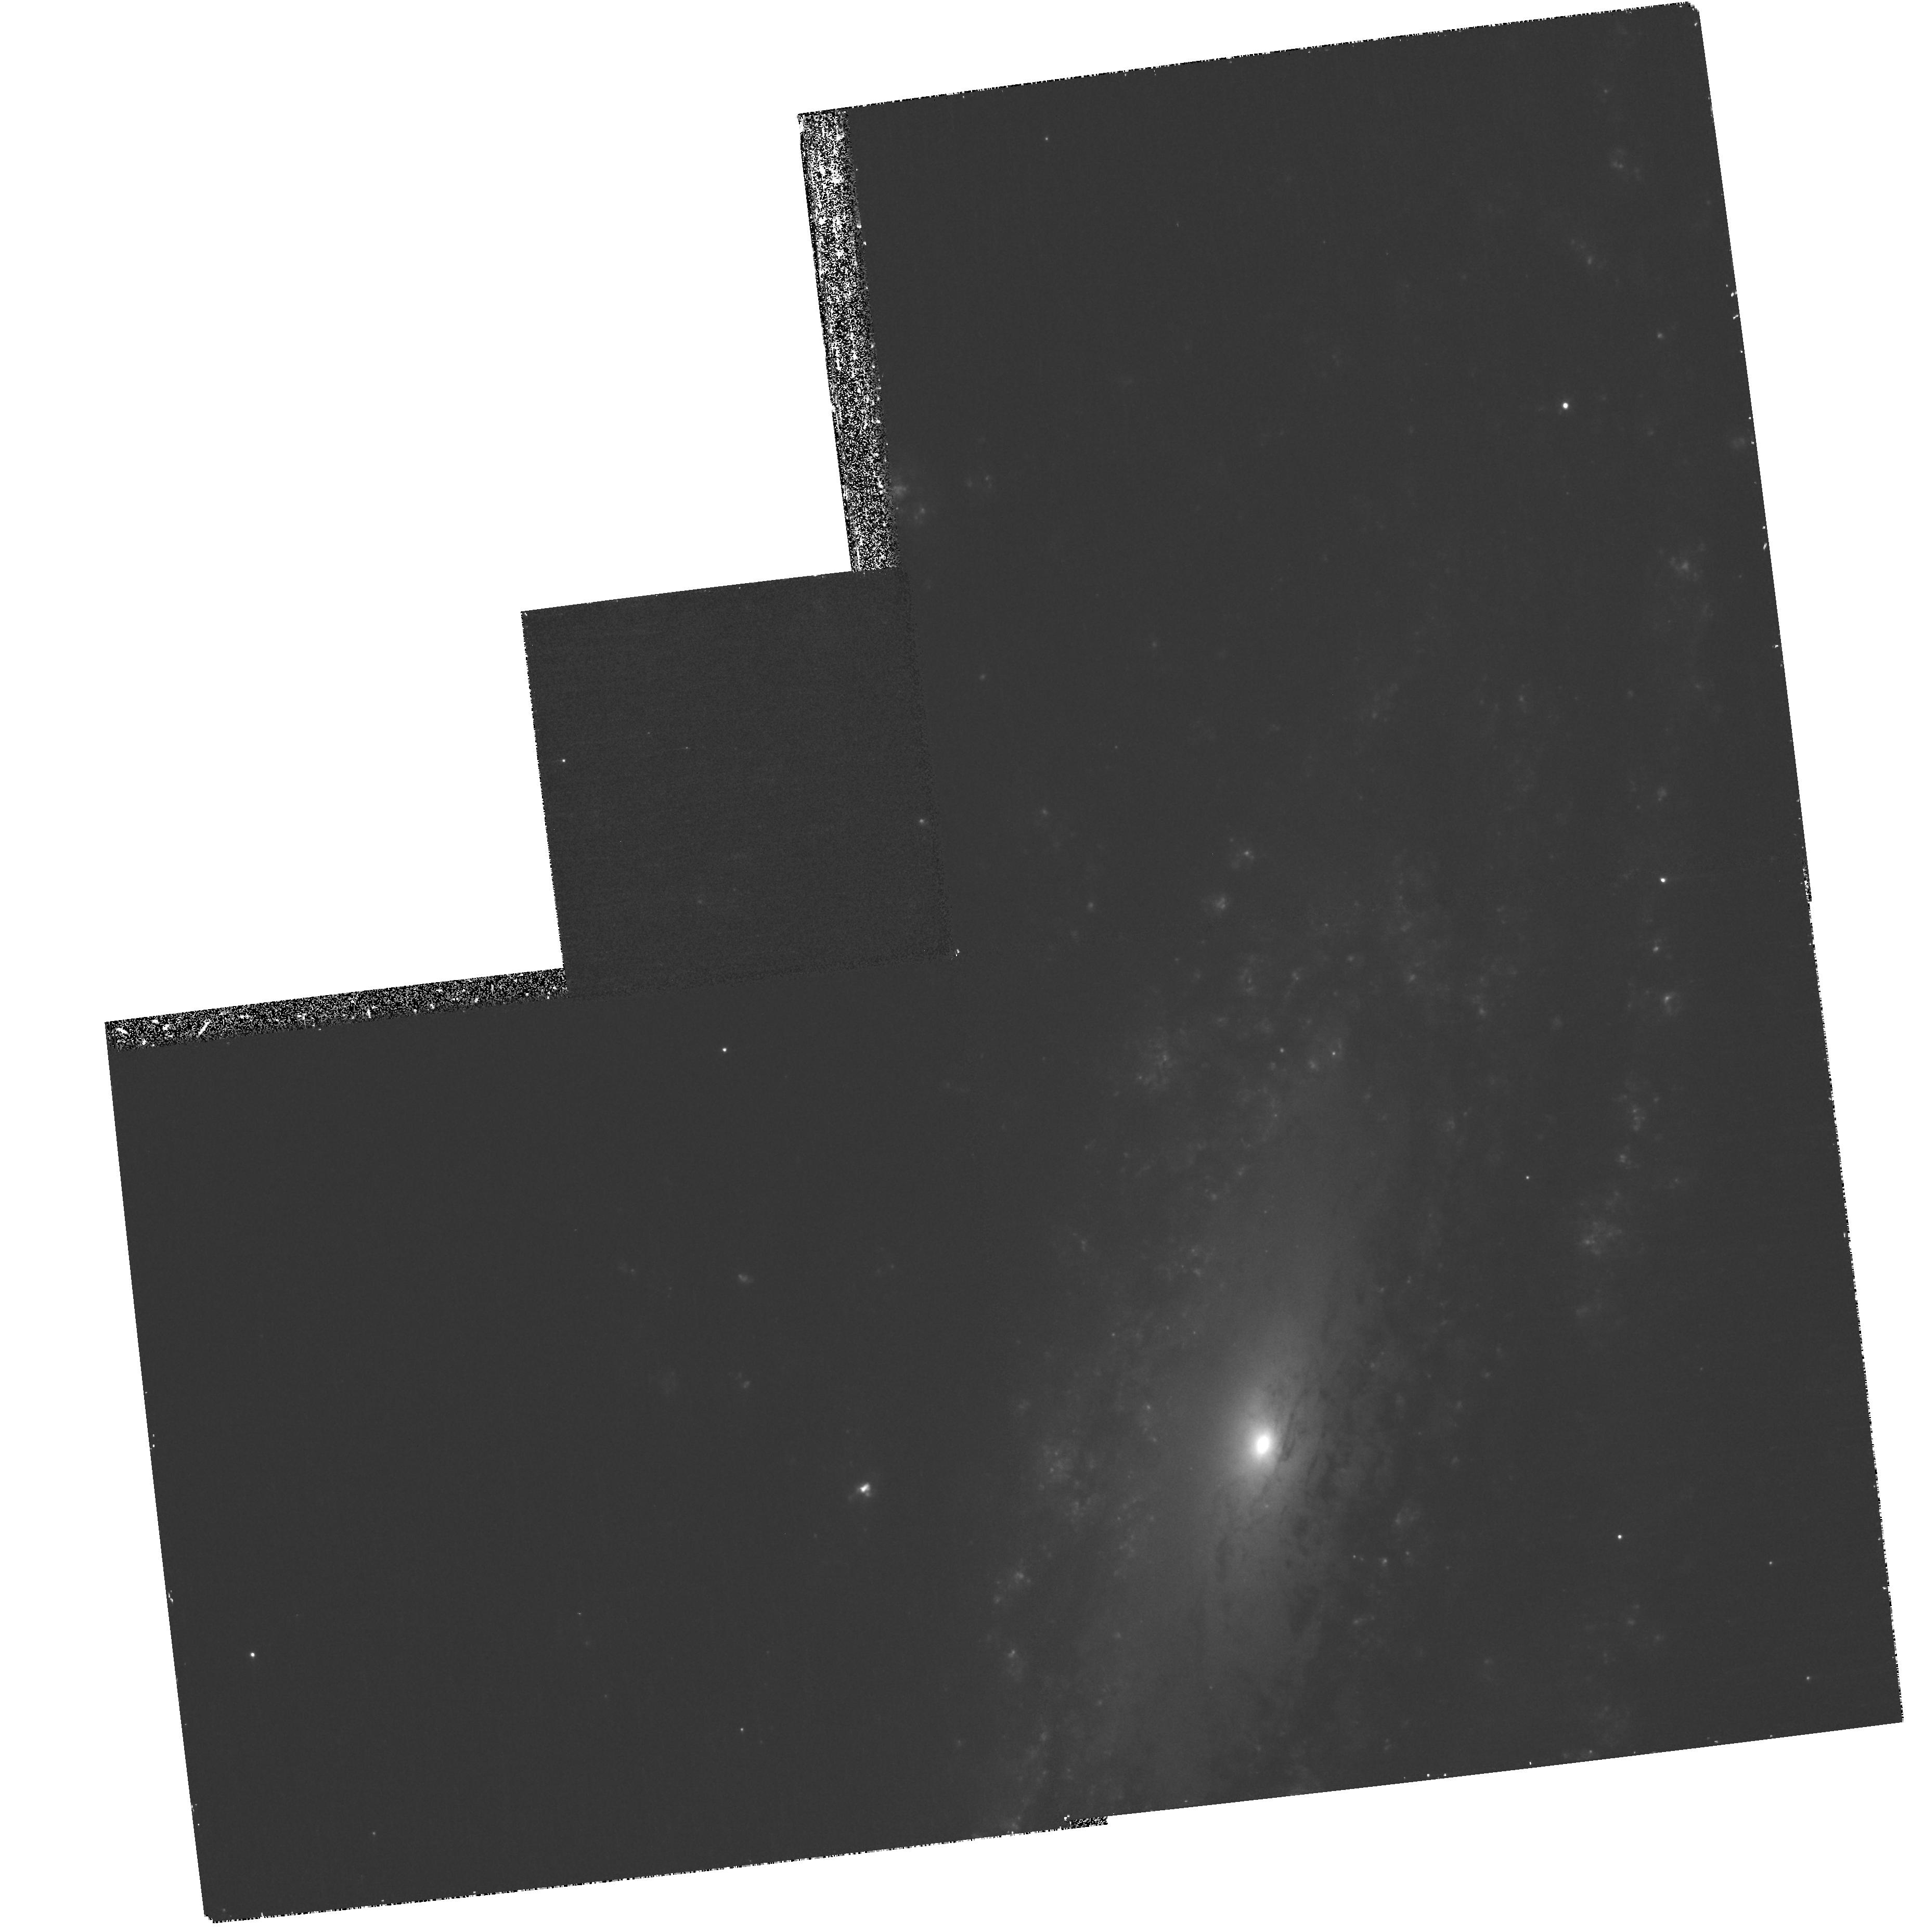
Target: NGC7331-POS2. Instrument: WFPC2/PC. Filter: F658N. Exposure: 30 min. Observation ID: hst_11966_39_wfpc2_pc_f658n_ub9u39

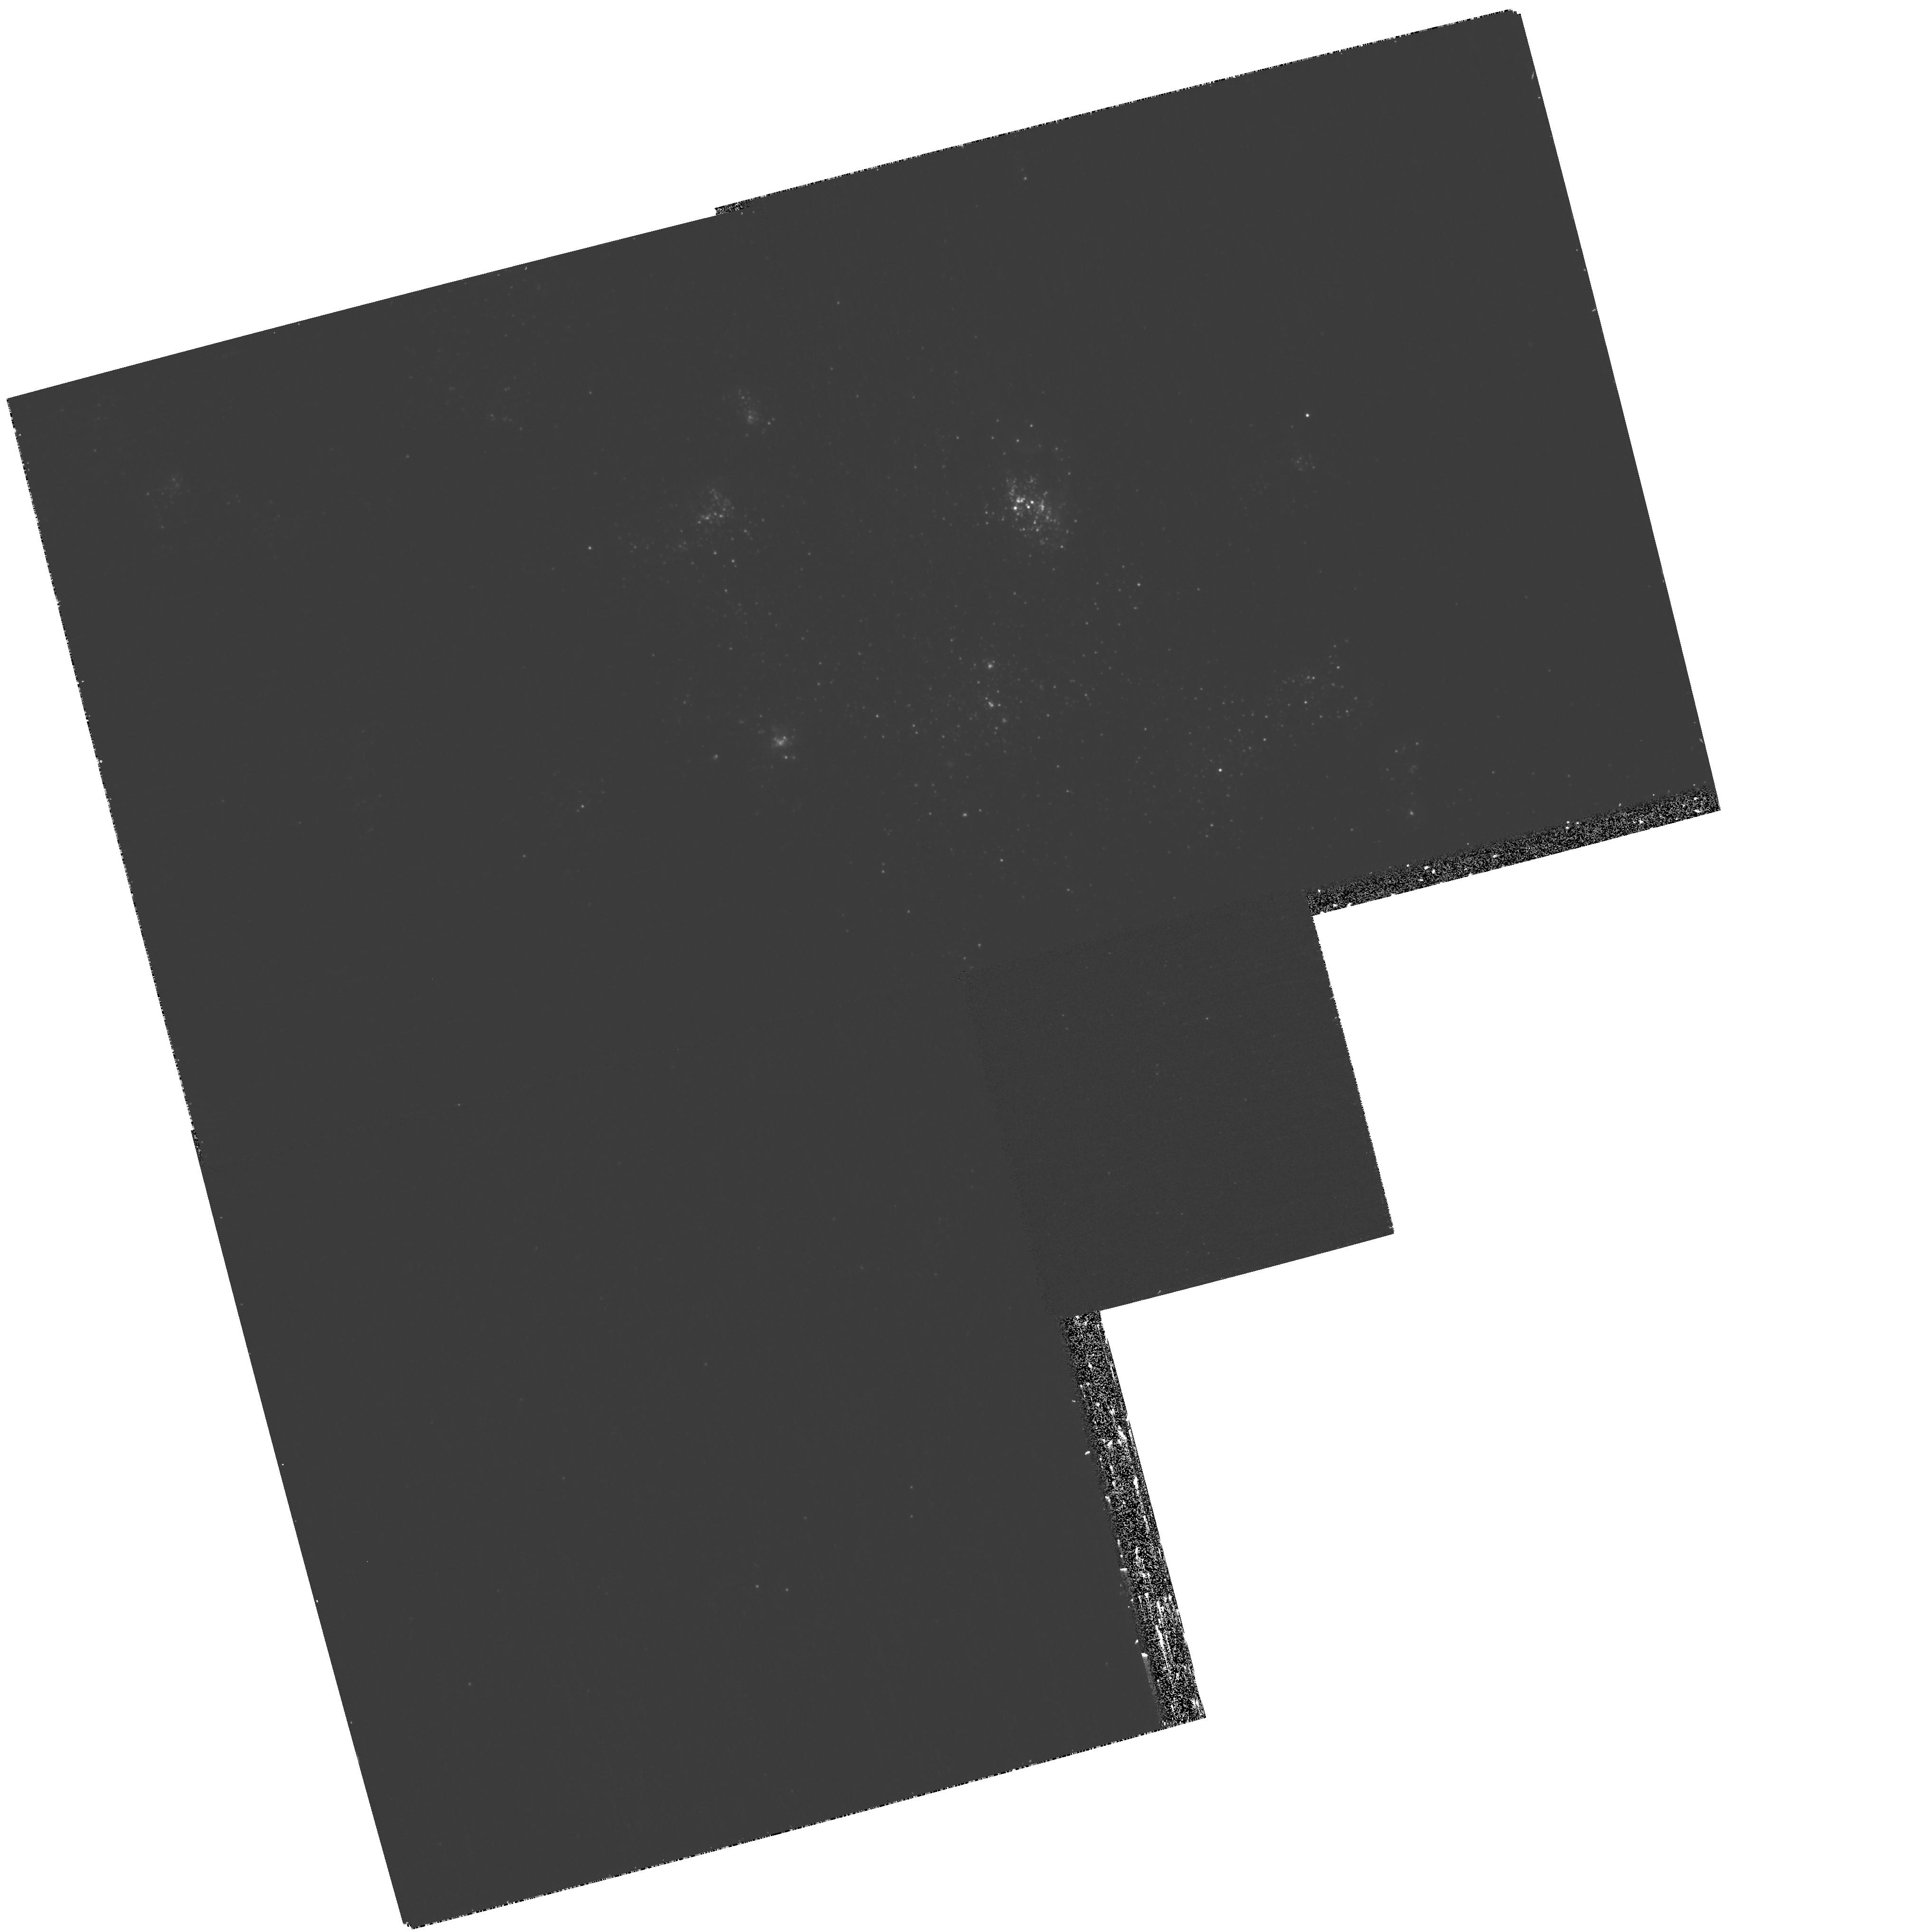
Target: IC2574-POS-B. Instrument: WFPC2/PC. Filter: F336W. Exposure: 35 min. Observation ID: hst_11966_42_wfpc2_pc_f336w_ub9u42

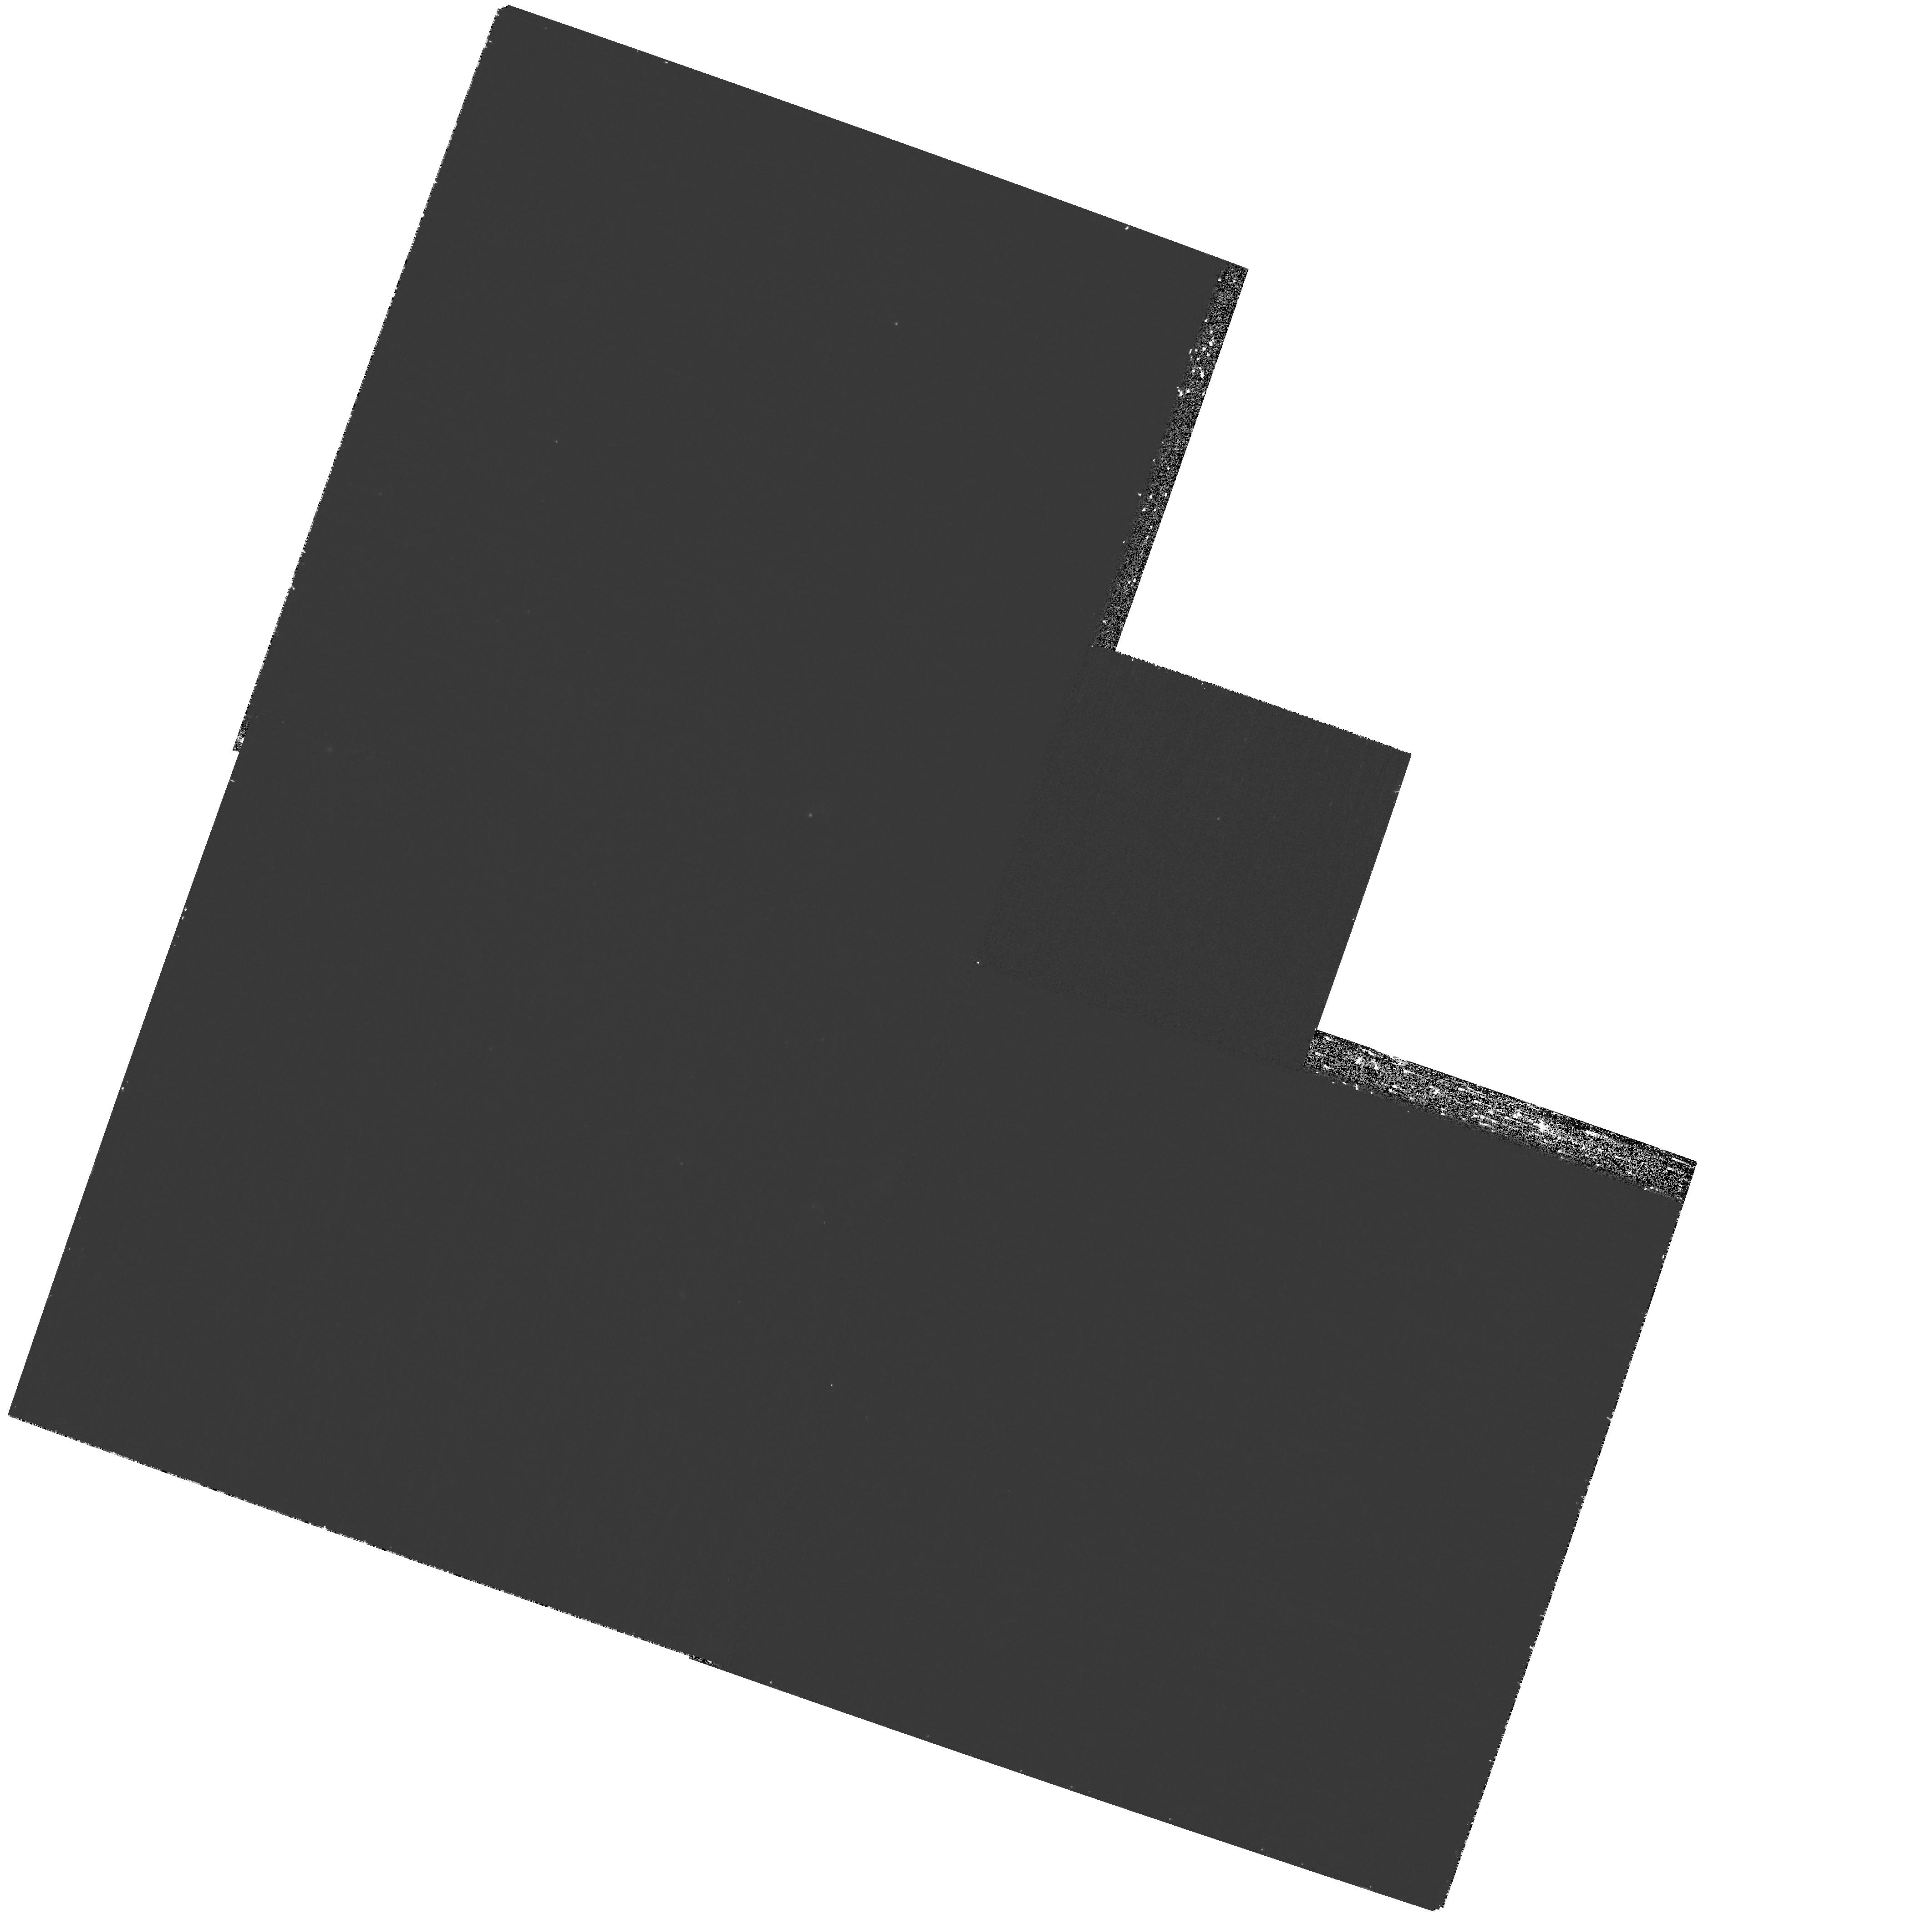
Target: DDO154. Instrument: WFPC2/PC. Filter: F656N. Exposure: 30 min. Observation ID: hst_11966_01_wfpc2_pc_f656n_ub9u01

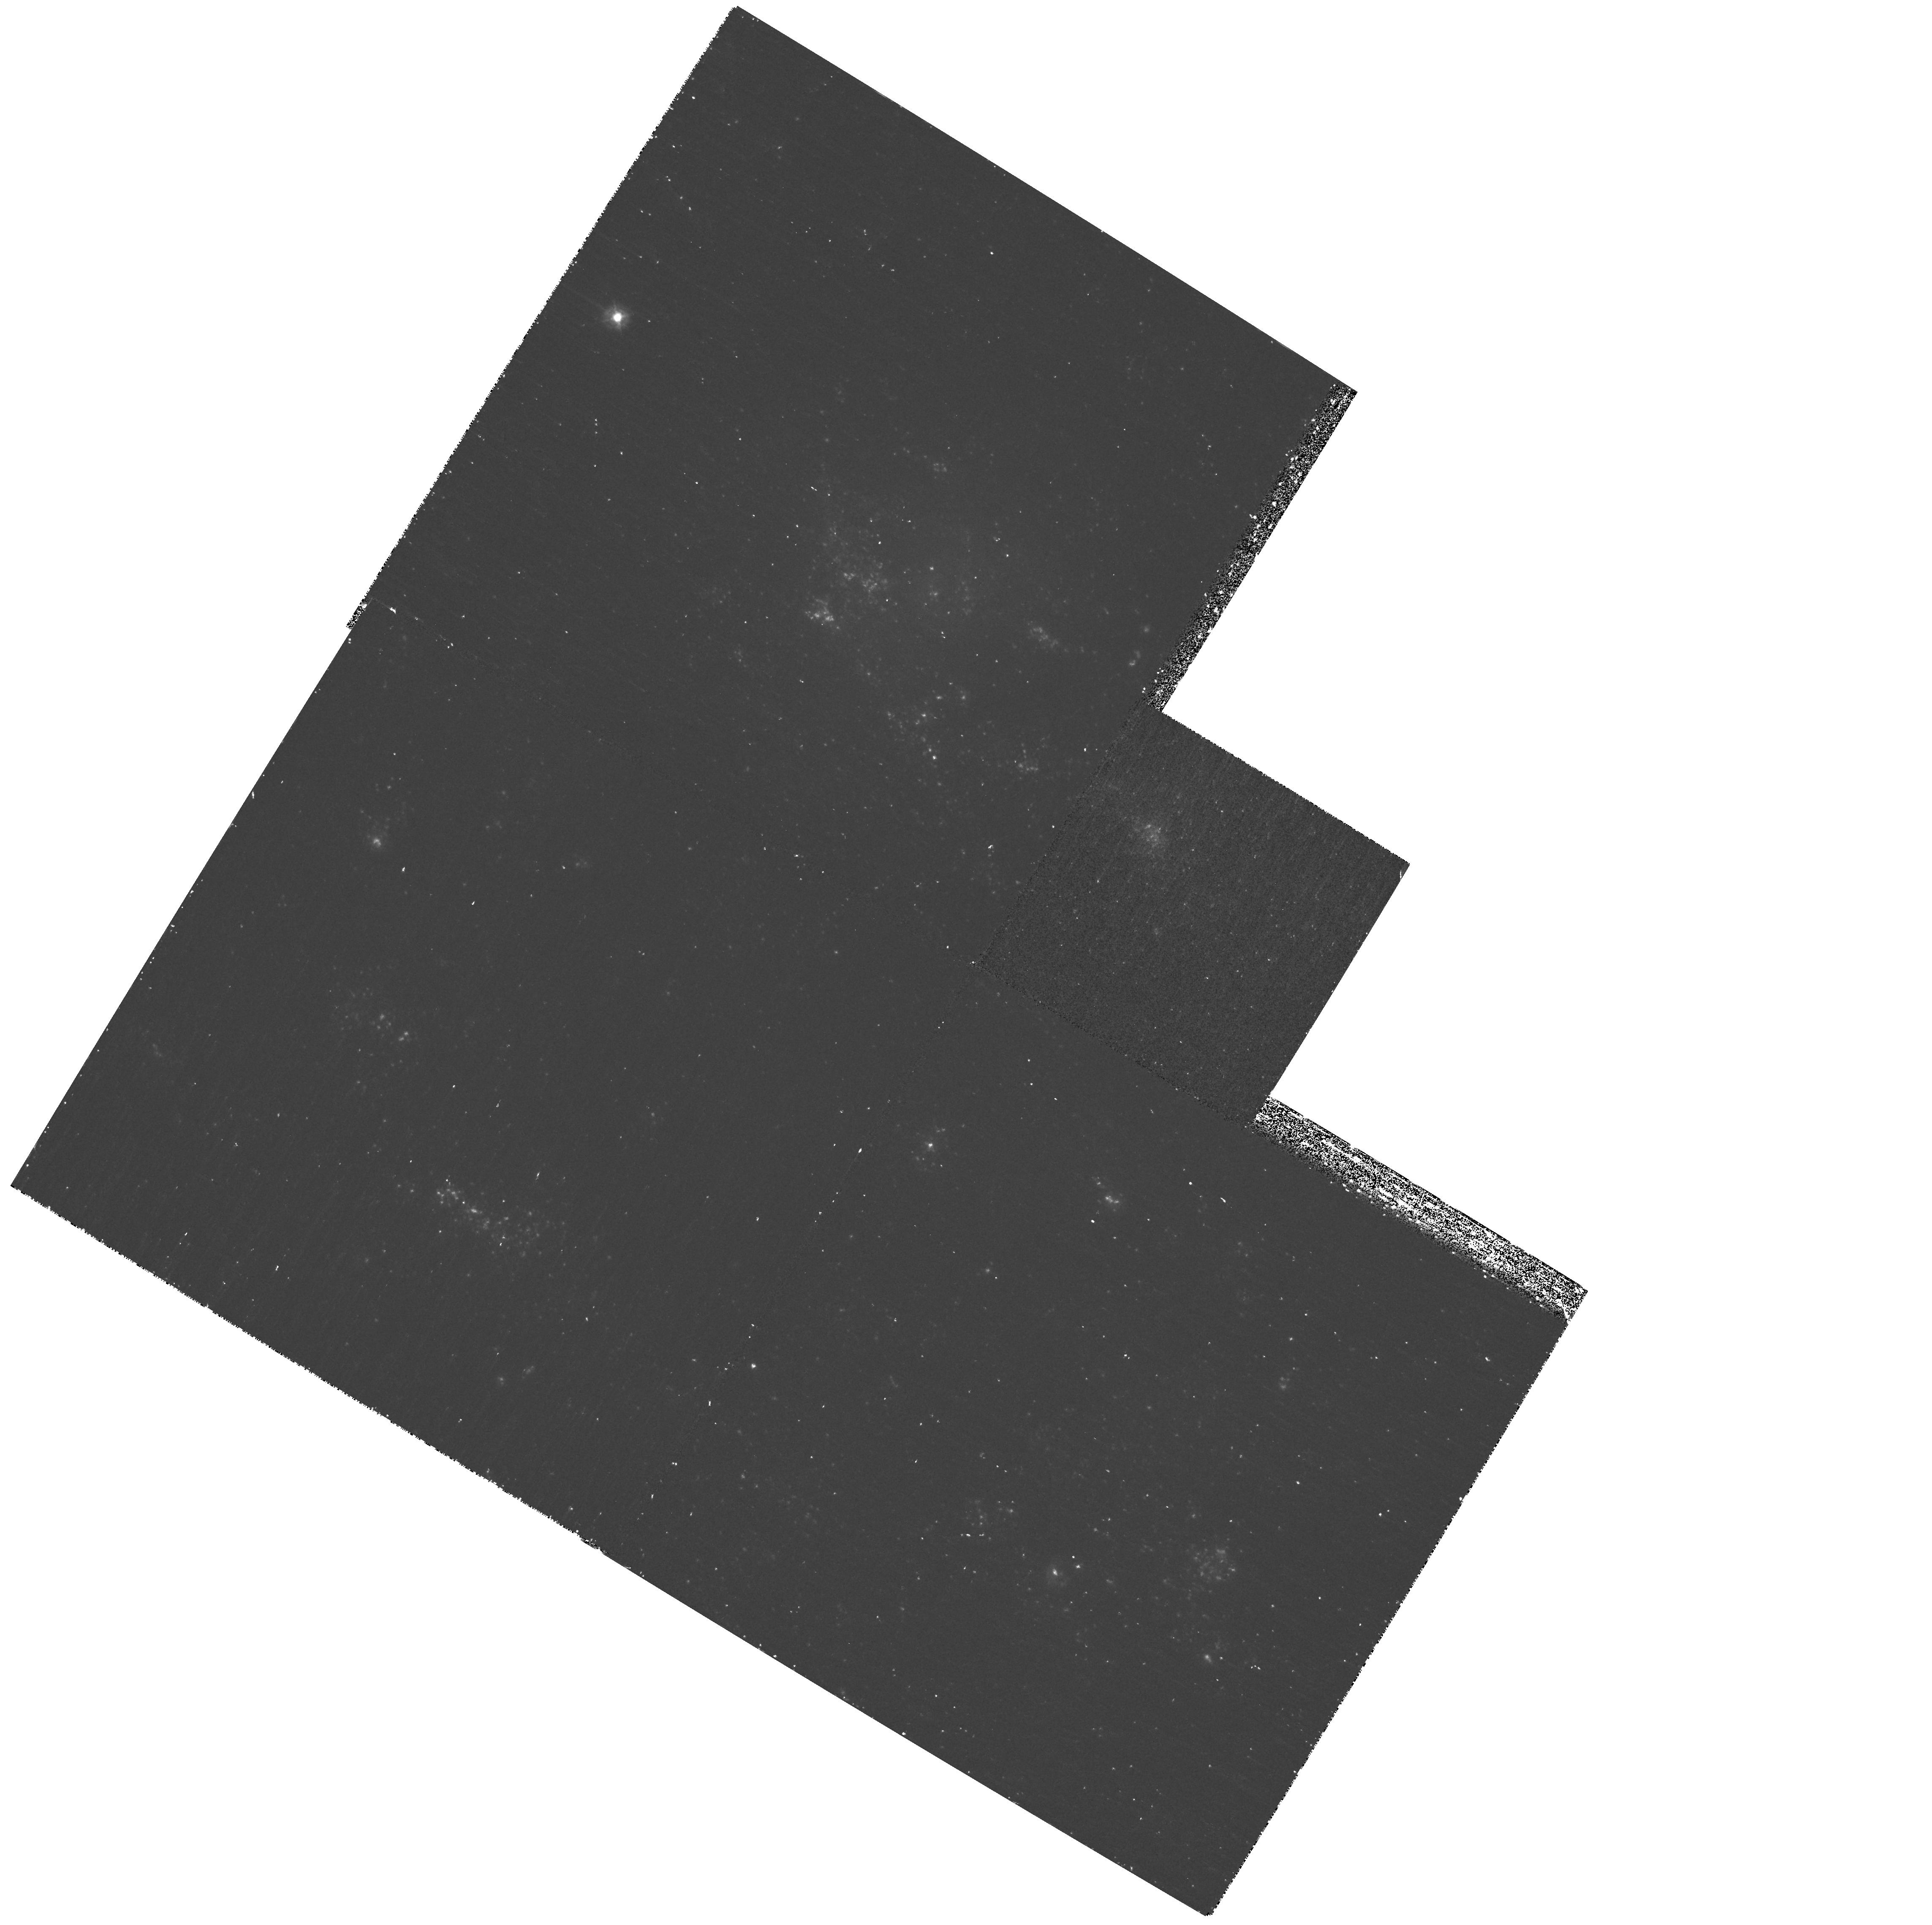
Target: NGC5474. Instrument: WFPC2/PC. Filter: F336W. Exposure: 37 min. Observation ID: hst_11966_30_wfpc2_pc_f336w_ub9u30

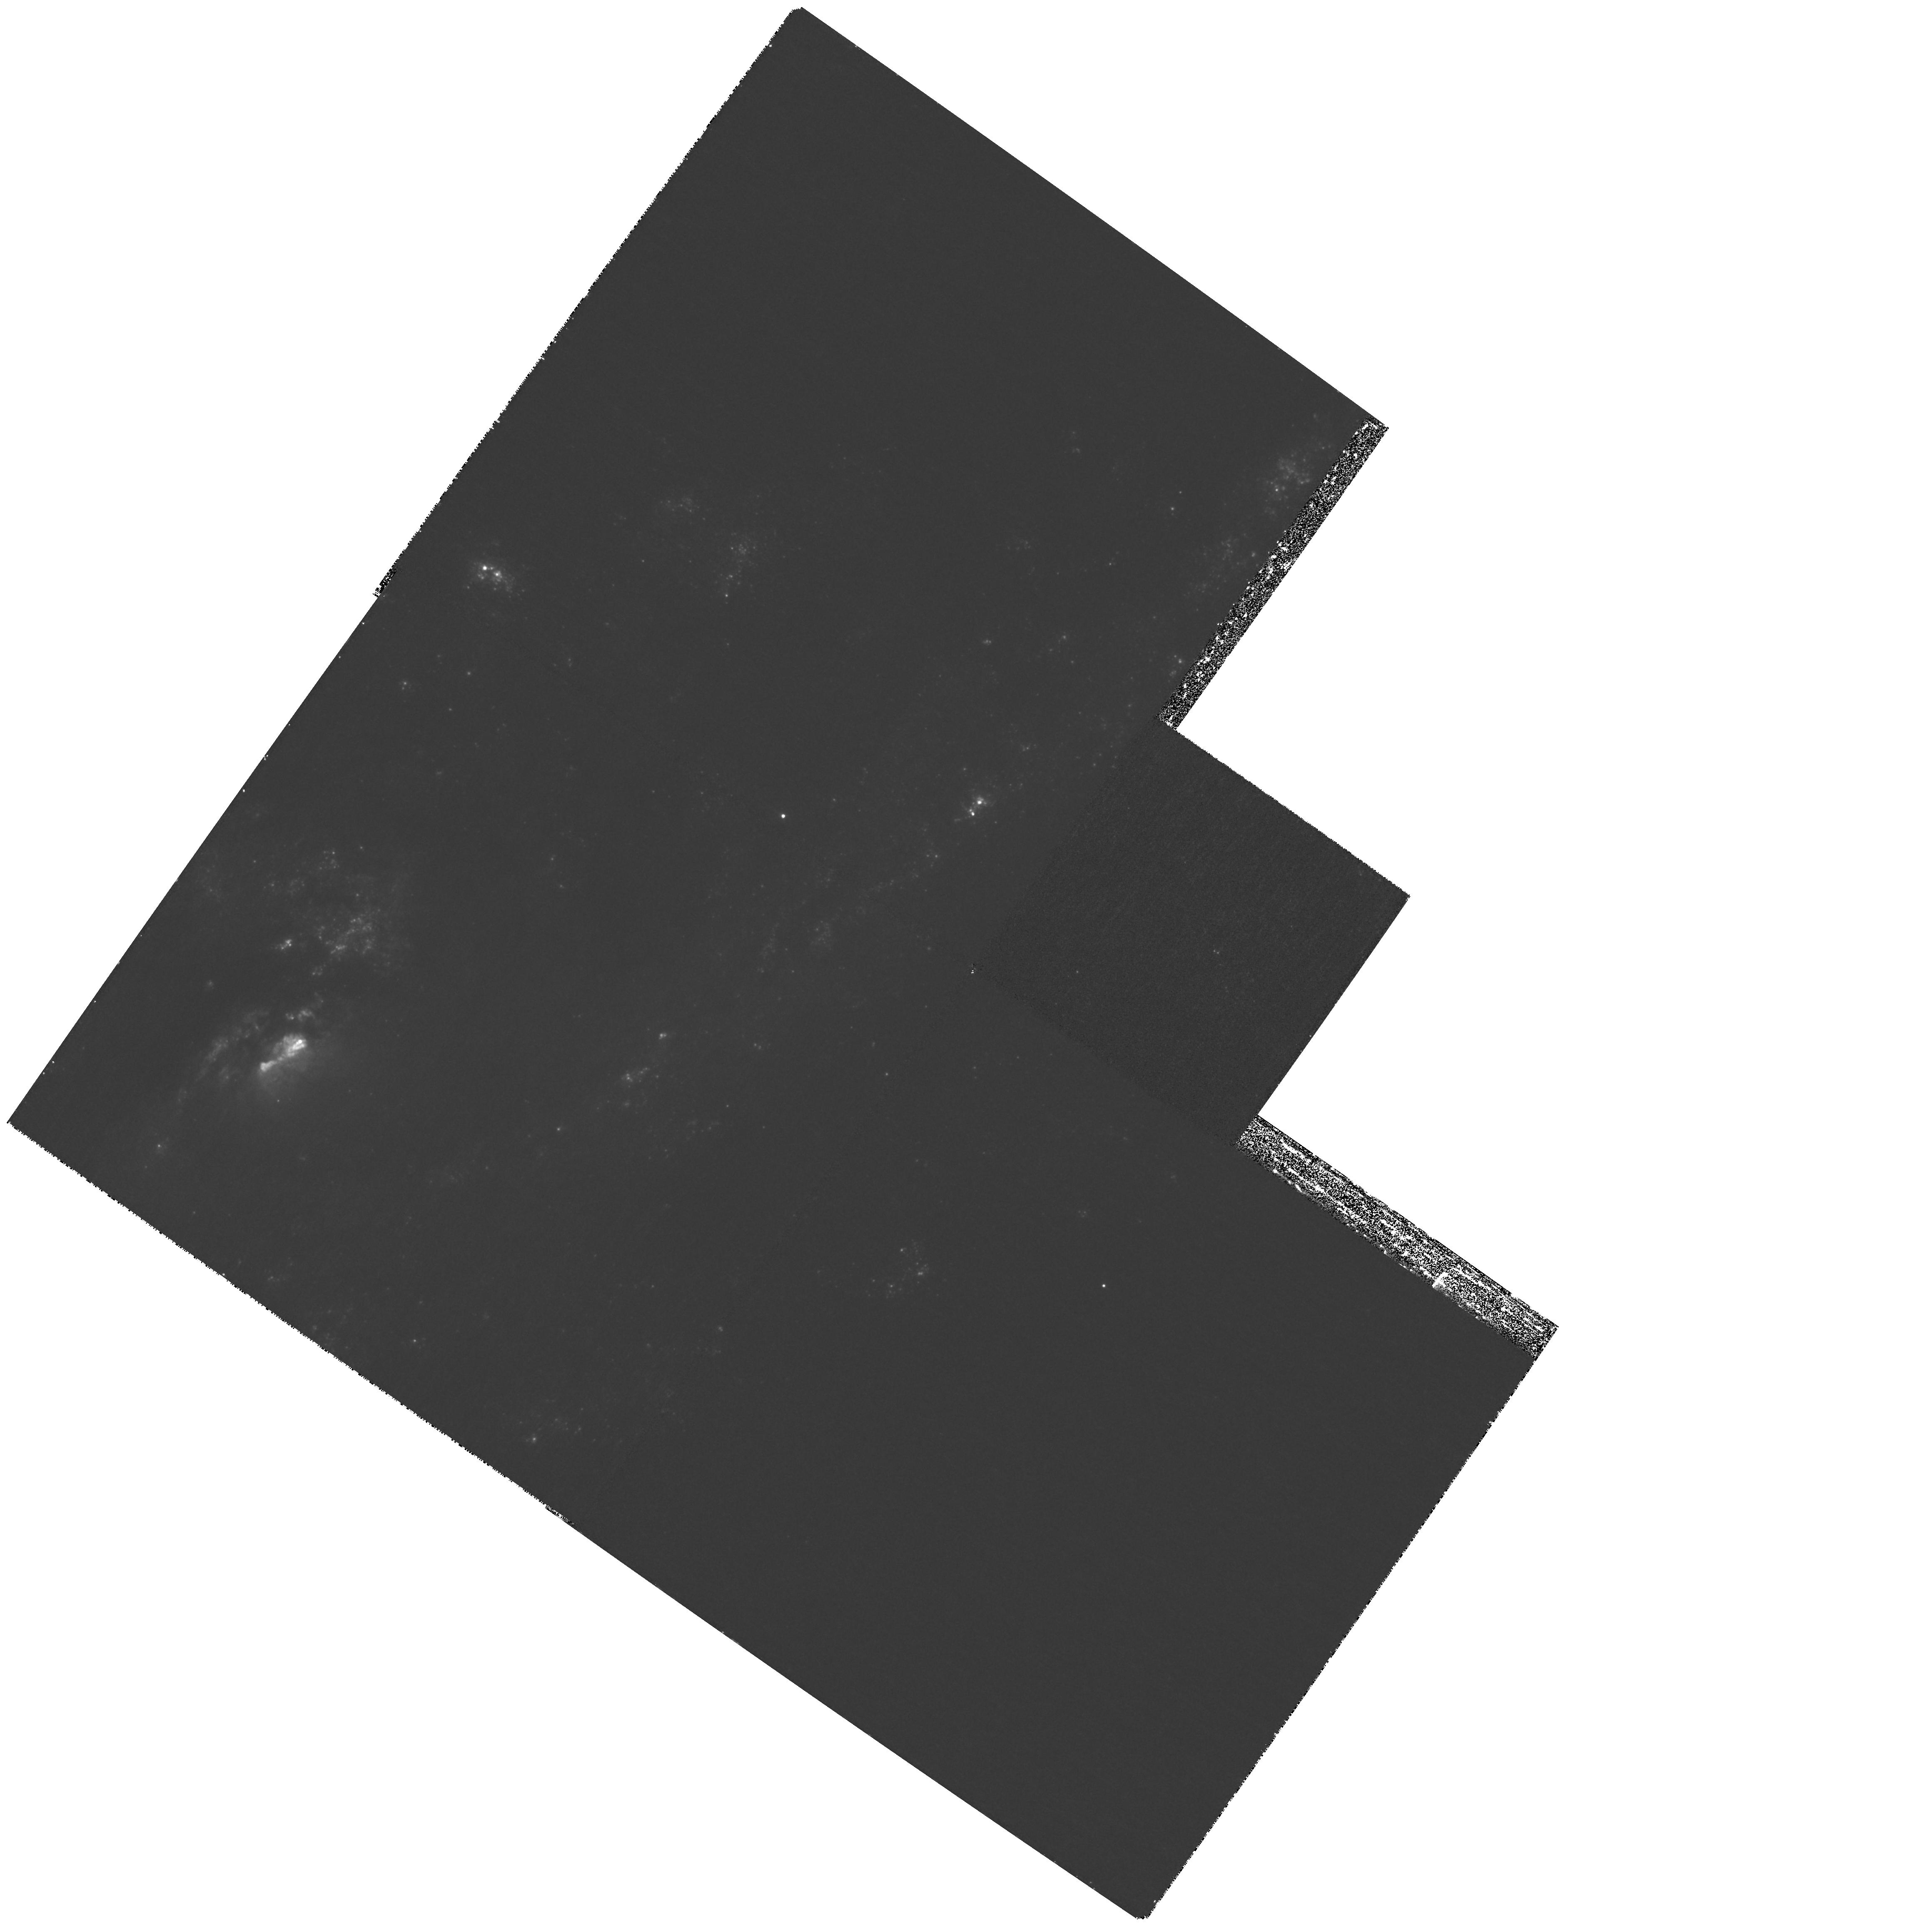
Target: NGC4536. Instrument: WFPC2/PC. Filter: F336W. Exposure: 1.8 h. Observation ID: hst_11966_19_wfpc2_pc_f336w_ub9u19

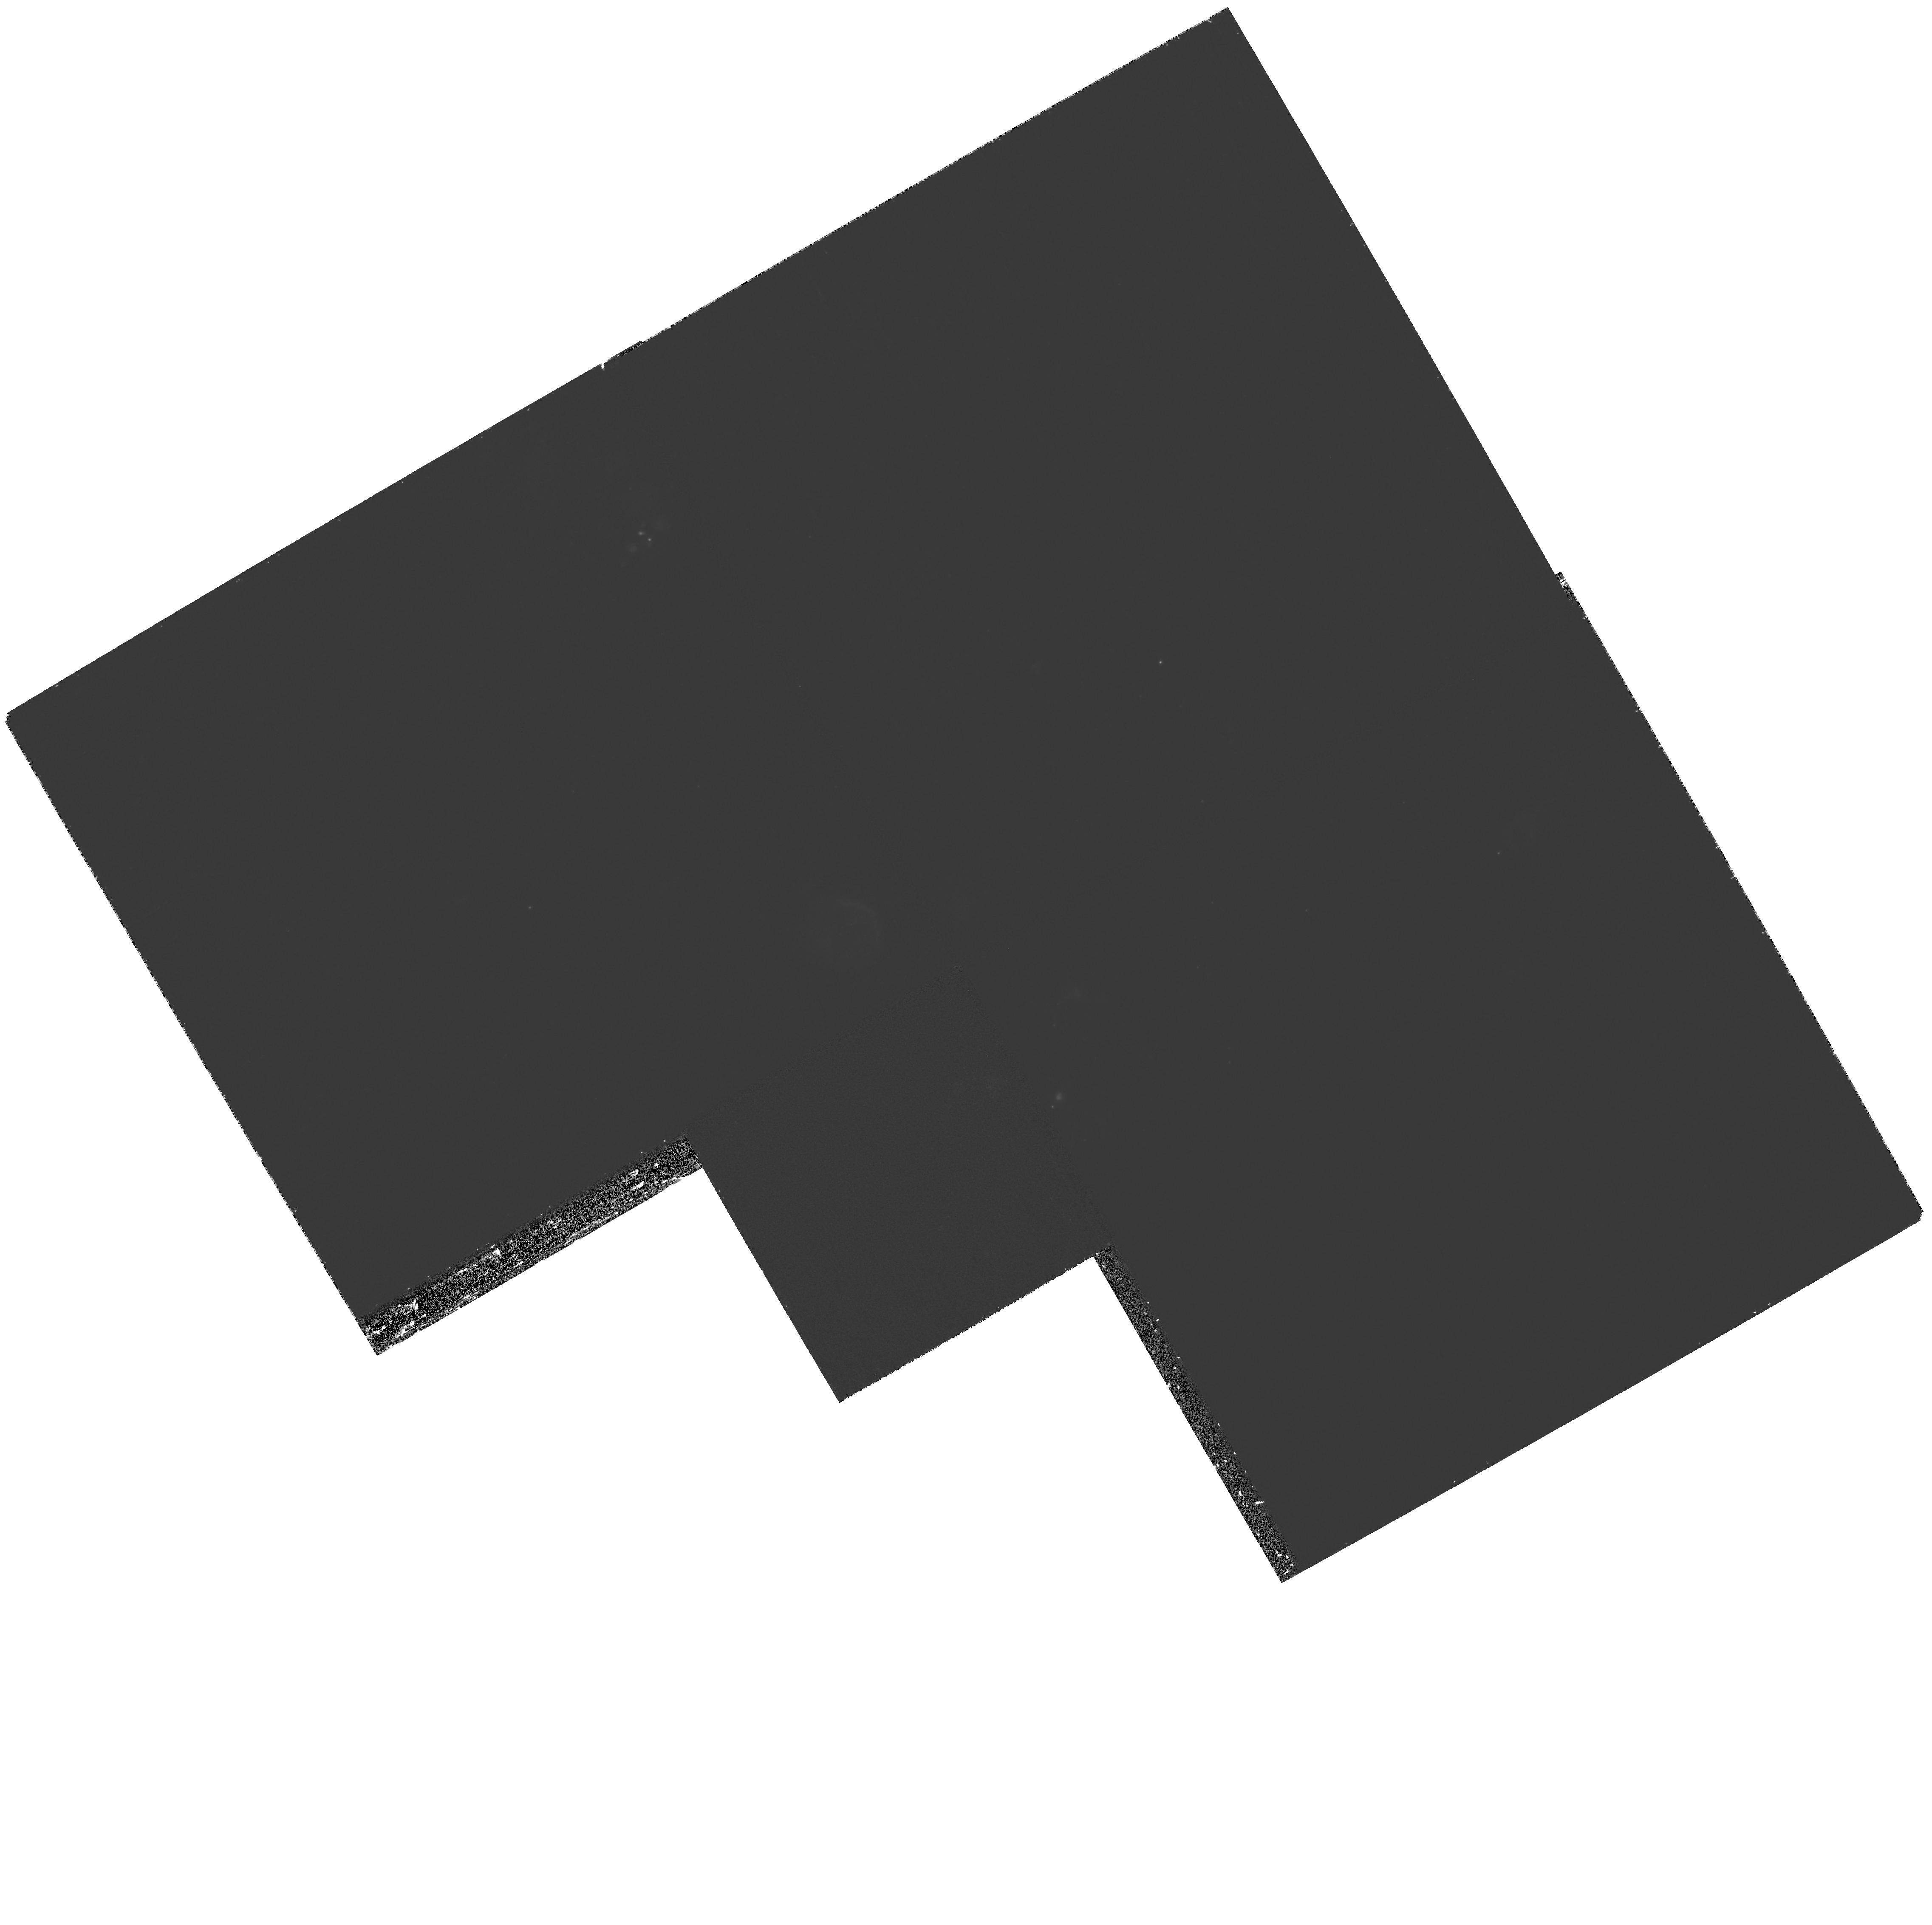
Target: HOLMBERG1. Instrument: WFPC2/PC. Filter: F656N. Exposure: 35 min. Observation ID: hst_11966_02_wfpc2_pc_f656n_ub9u02

The Recent Star Formation History of SINGS Galaxies (PI: Regan, Michael W.)

The Spitzer Legacy project SINGS provided a unique view of the current state of star formation and dust in a sample of galaxies of all Hubble types. This multi-wavelength view allowed the team to create current star formation diagnostics that are independent of the dust content and increased our understanding of the dust in galaxies. Even so, using the SINGS data alone we can only make rough estimates of the recent star formation history of these galaxies. The lack of high resolution observations (especially U-band and H-alpha) means that it is impossible to estimate the ages of young clusters. In addition, the low resolution of the Spitzer and ground-based observations means that what appear to be individual Spitzer sources can actually be composed of many individual clusters with varying ages. We need to know the ages, star formation histories, and extinction of these indivdual clusters to understand how these clusters form and age and thus influence the evolution of the galaxy. In this proposal we address this missing area of SINGS by obtaining high-resolution WFPC2 UBVI & H-alpha observations to not only accurately locate and determine the ages of the young stellar clusters in the actively star forming SINGS galaxies but to also address a variety of other scientific issues. Over 500 HST orbits and 500 hours of Spitzter observing time have been dedicated to observations of the SINGS sample. But the HST observations have not been systematic. By adding a relatively small fraction of this time for these requested obserations, we will greatly enhance the legacy value of the SINGS observations by creating a uniform high resolution multi-wavelength HST archive that matches the quality of the lower resolution SINGS archive.